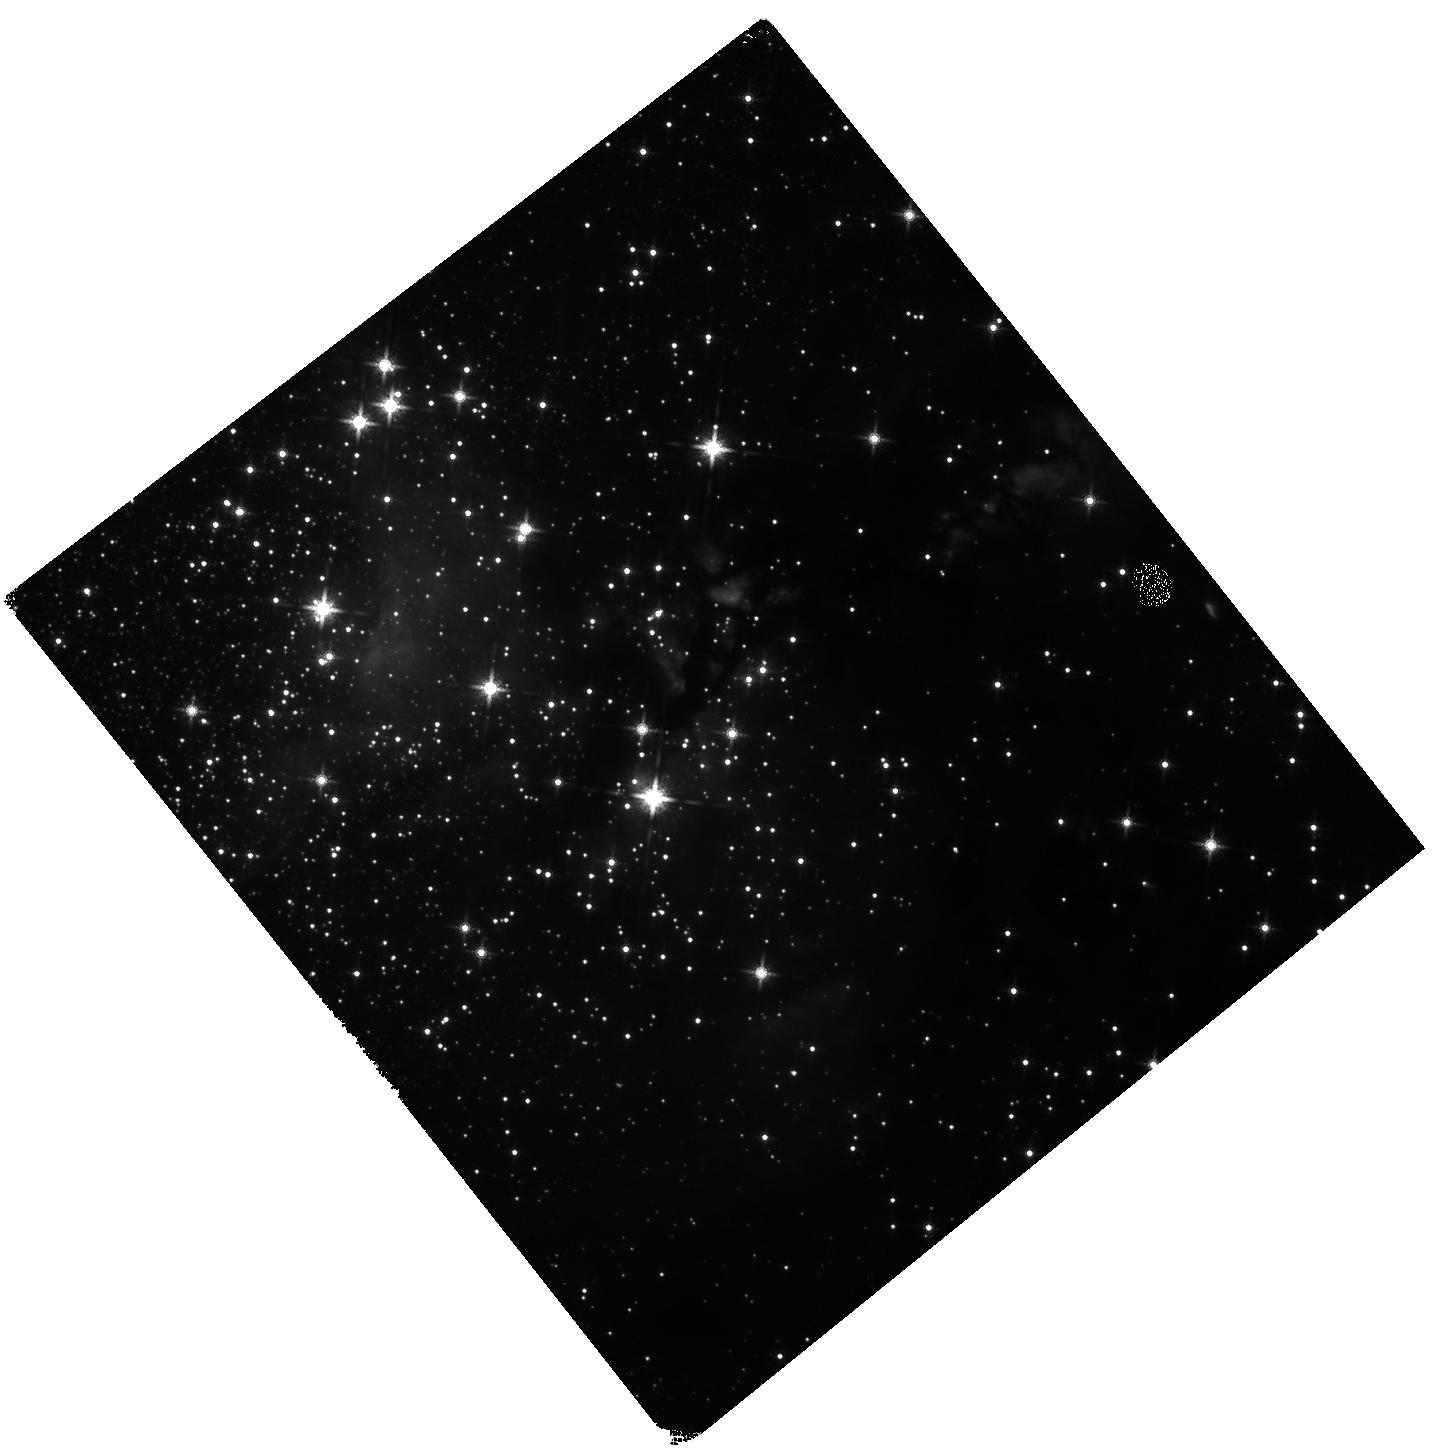
Target: G339.88-1.26
Instrument: WFC3/IR
Filter: F160W
Exposure: 6 min
Observation ID: hst_17928_02_wfc3_ir_f160w_ifjd02

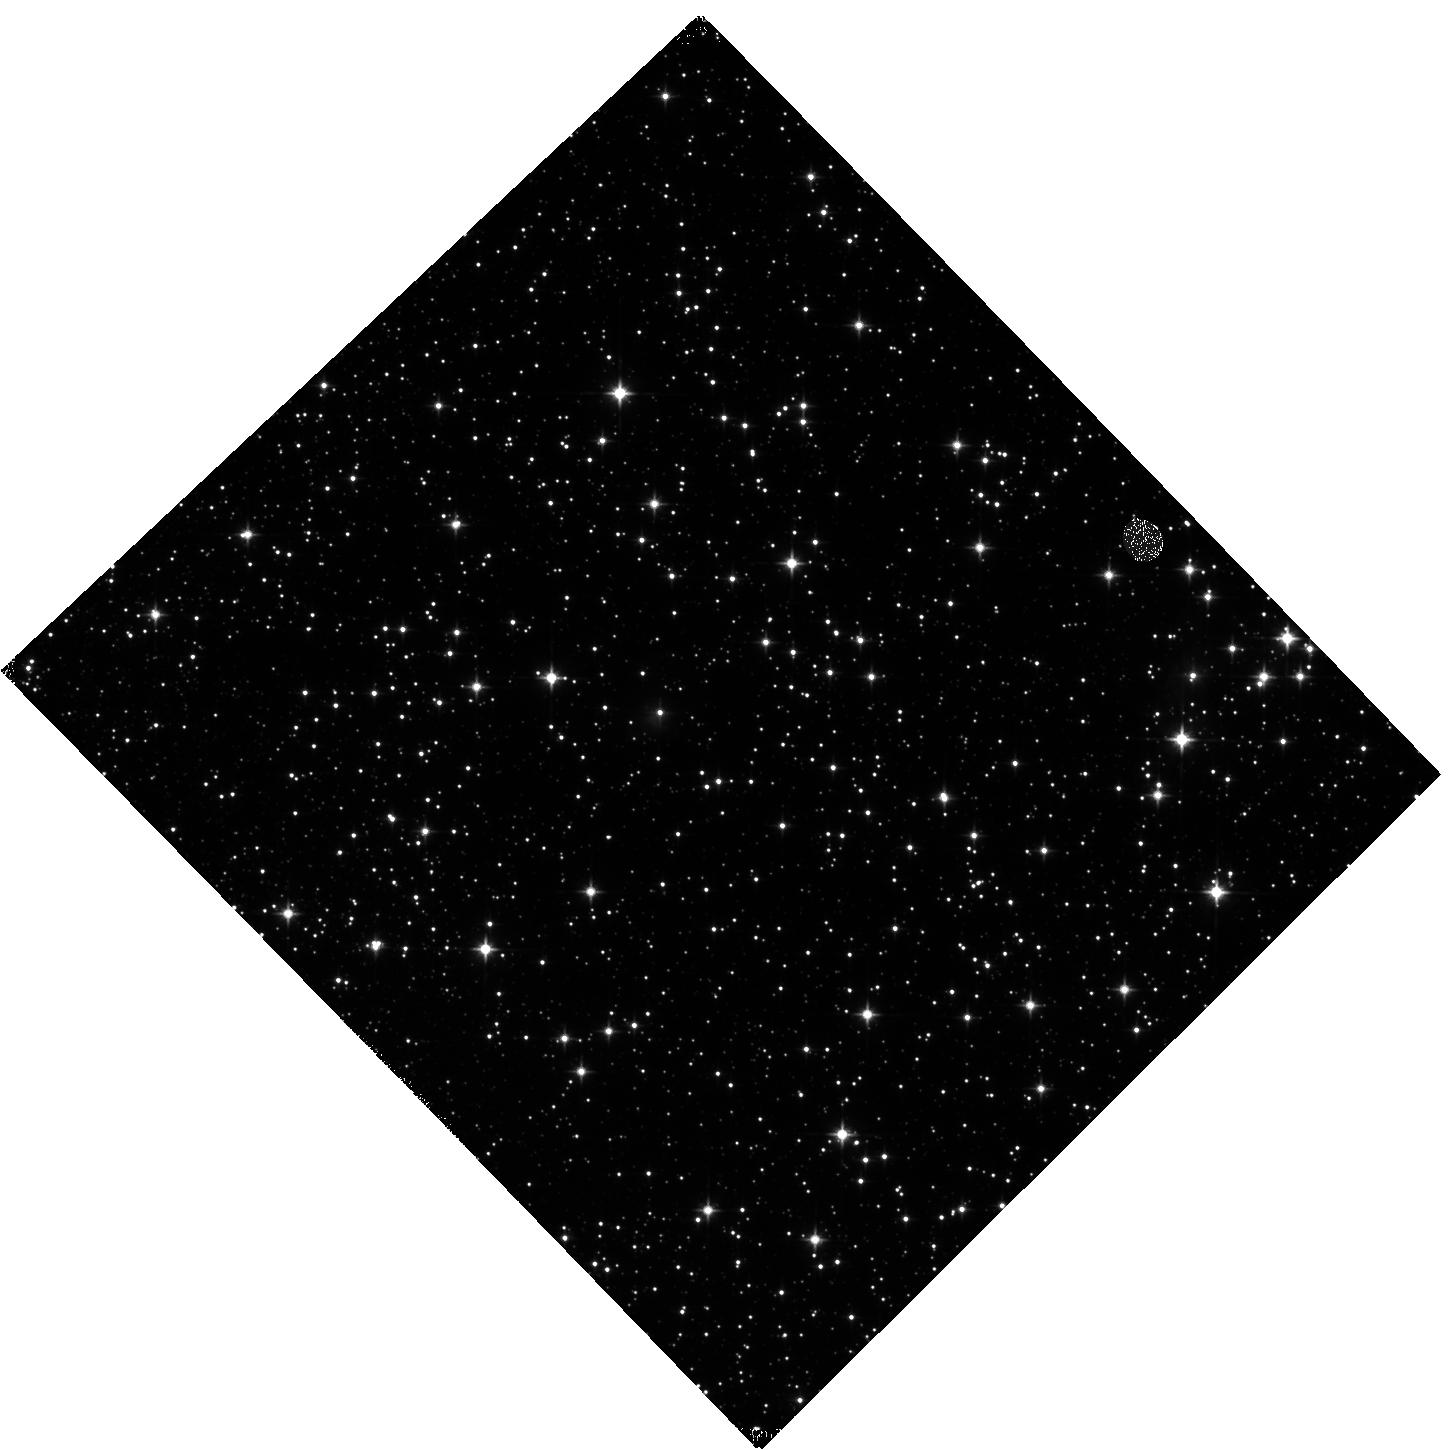
Target: G032.03+00.05
Instrument: WFC3/IR
Filter: F110W
Exposure: 5 min
Observation ID: hst_17928_03_wfc3_ir_f110w_ifjd03

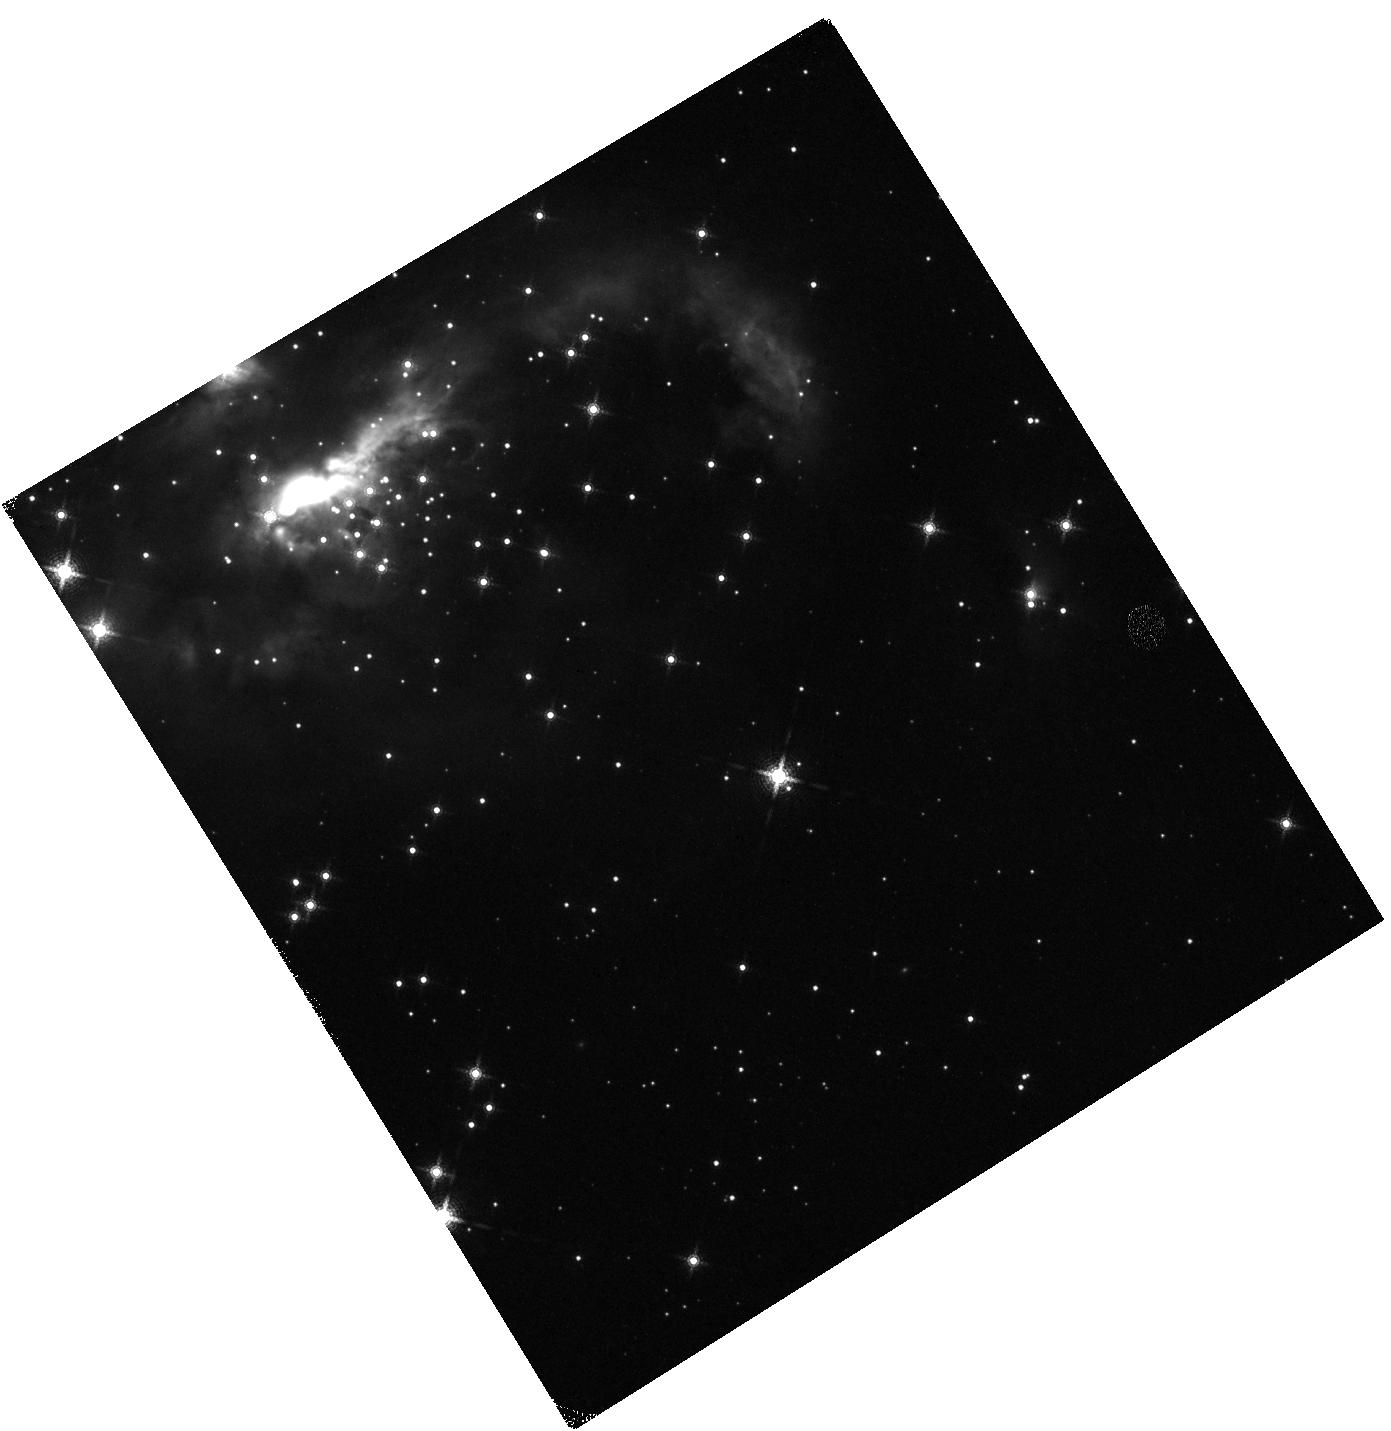
Target: IRAS07299-1651
Instrument: WFC3/IR
Filter: F164N
Exposure: 15 min
Observation ID: hst_17928_01_wfc3_ir_f164n_ifjd01

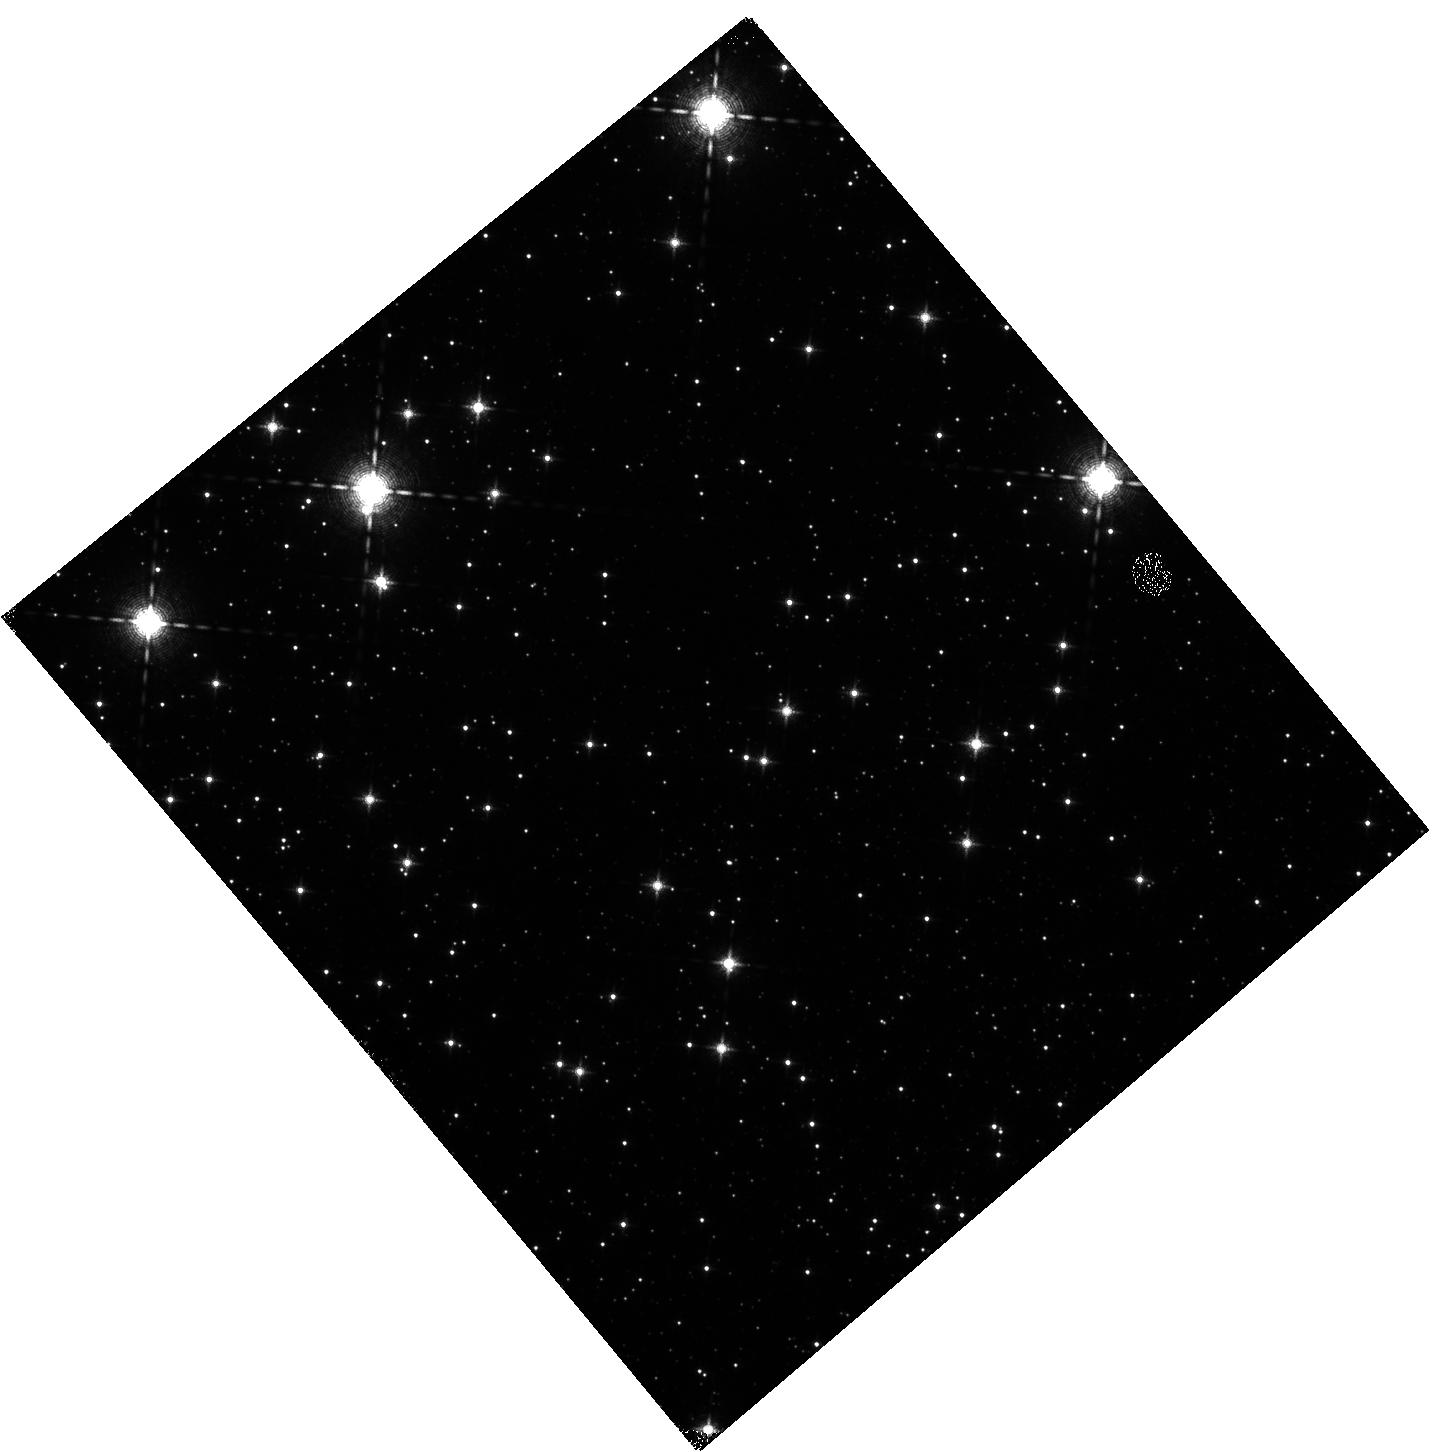
Target: G028.20-00.05
Instrument: WFC3/IR
Filter: F128N
Exposure: 12 min
Observation ID: hst_17928_04_wfc3_ir_f128n_ifjd04

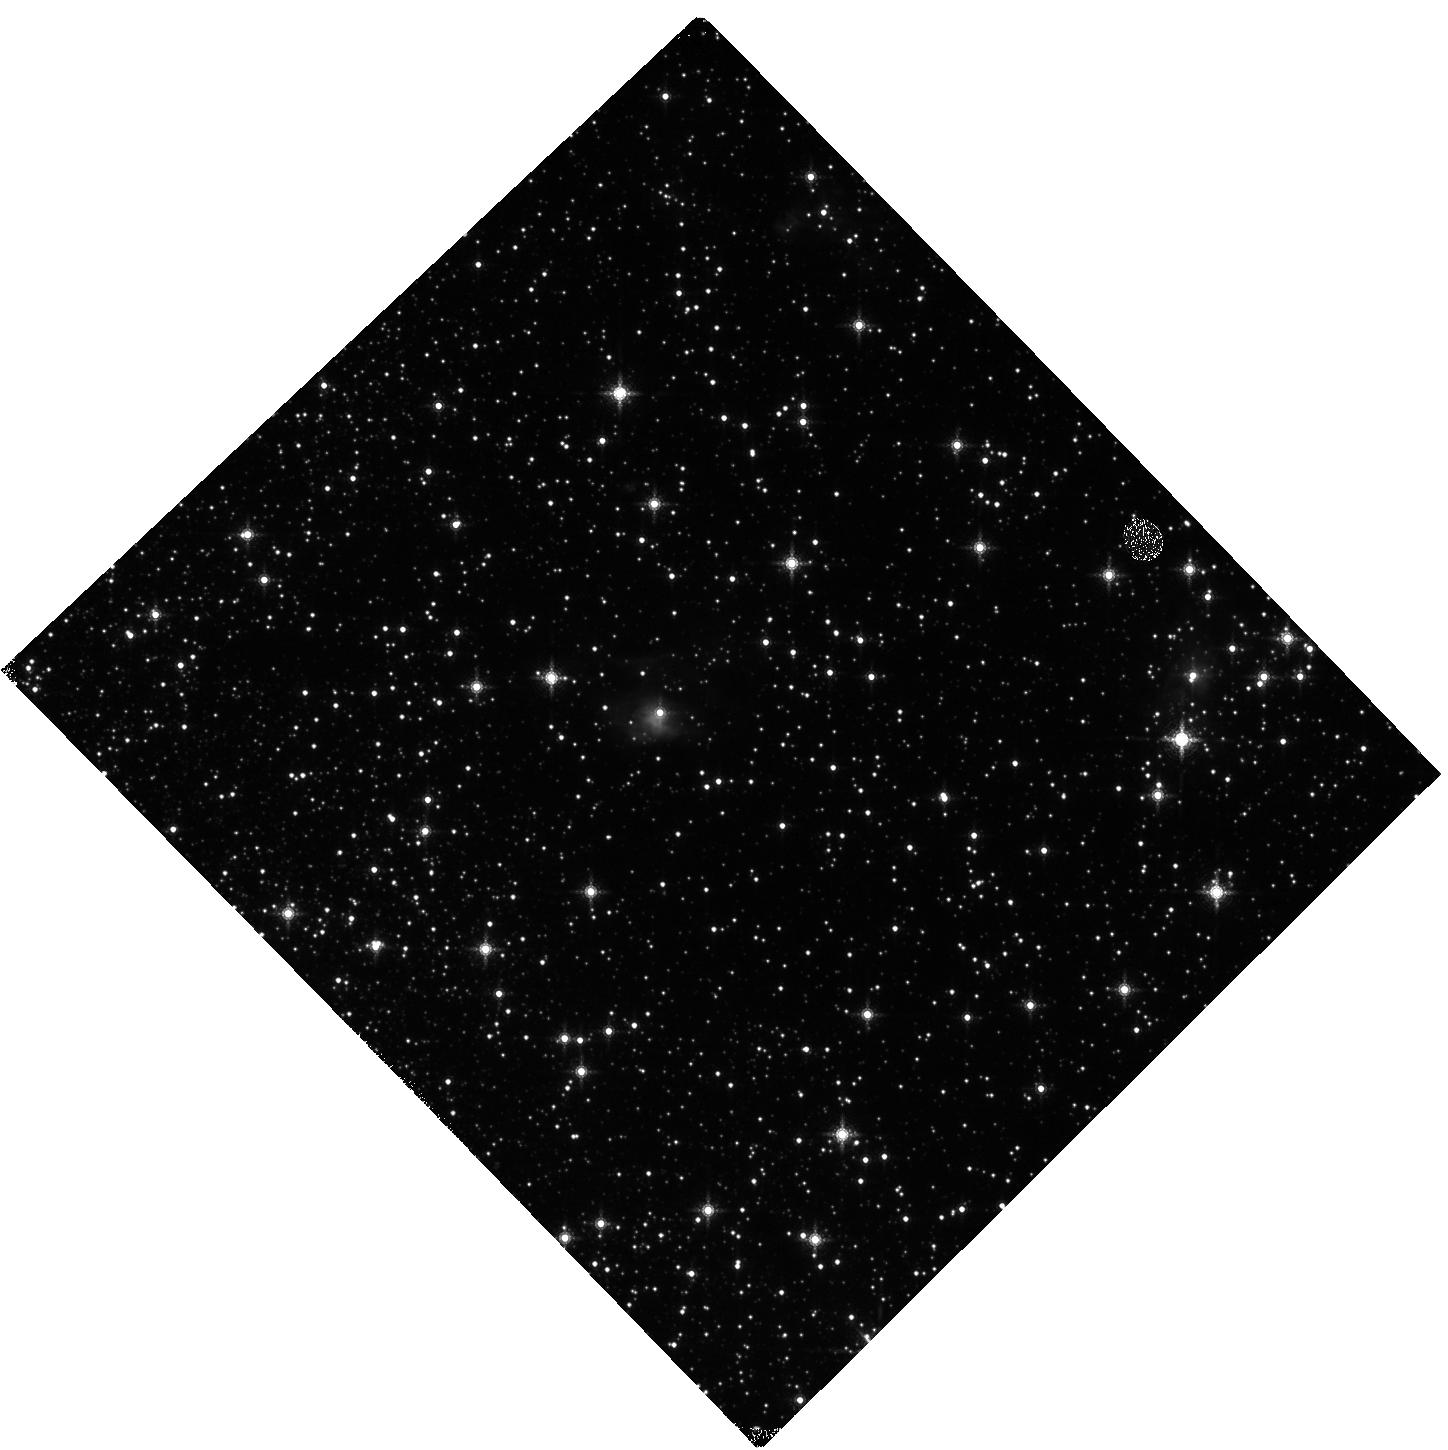
Target: G032.03+00.05
Instrument: WFC3/IR
Filter: F164N
Exposure: 15 min
Observation ID: hst_17928_03_wfc3_ir_f164n_ifjd03

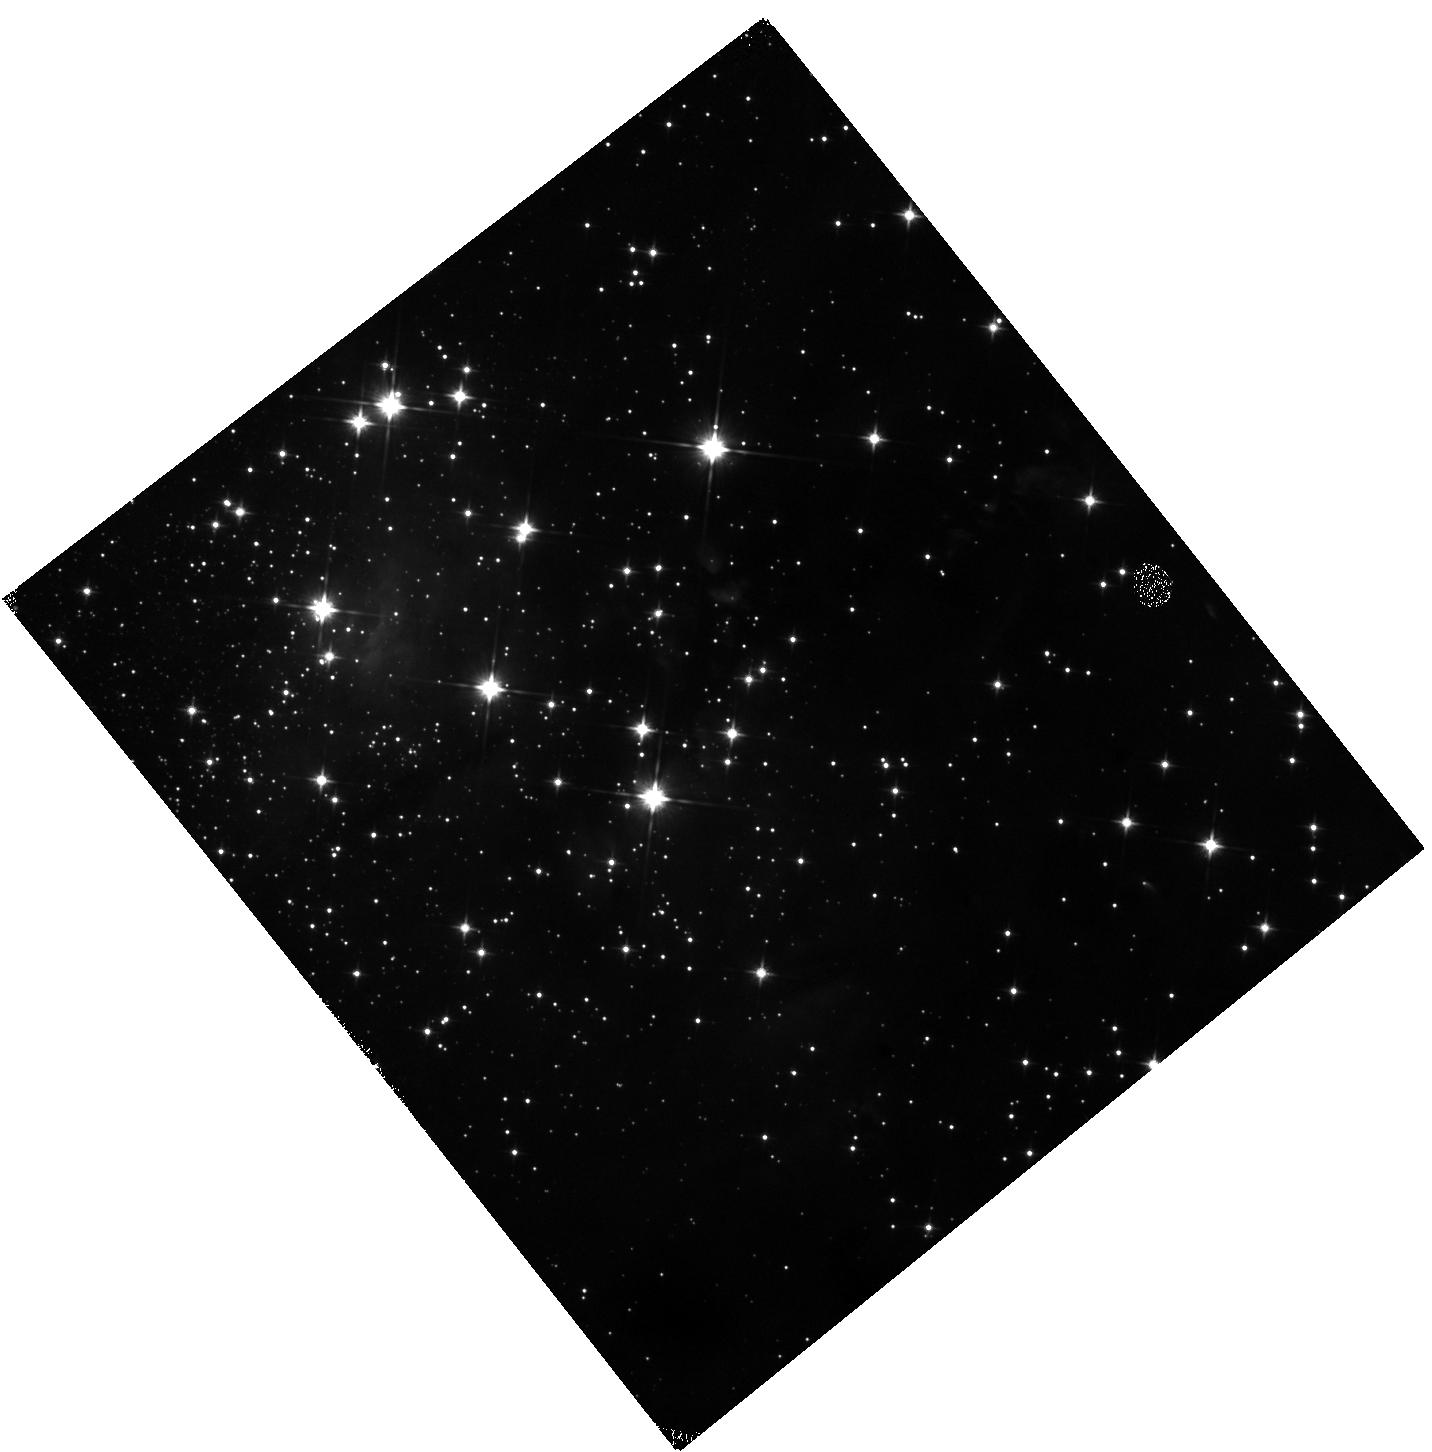
Target: G339.88-1.26
Instrument: WFC3/IR
Filter: F110W
Exposure: 5 min
Observation ID: hst_17928_02_wfc3_ir_f110w_ifjd02

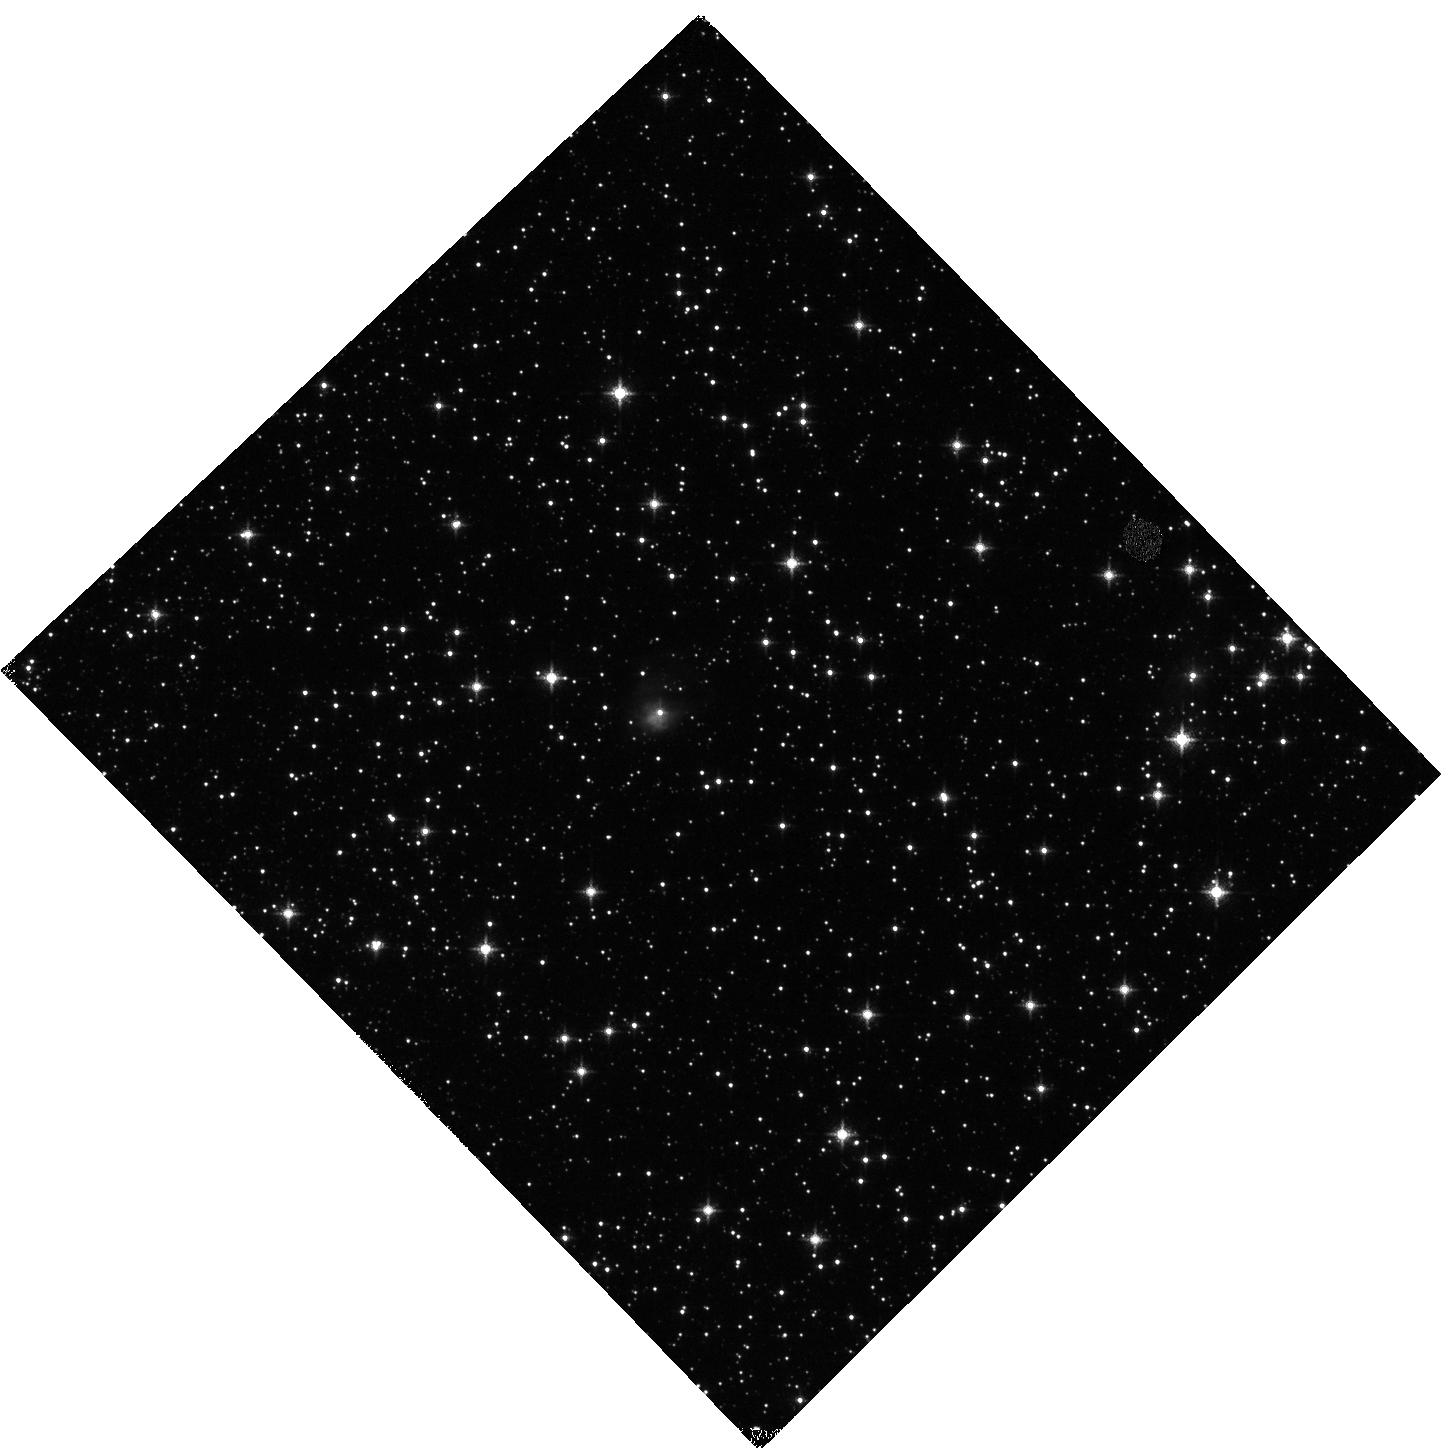
Target: G032.03+00.05
Instrument: WFC3/IR
Filter: F128N
Exposure: 12 min
Observation ID: hst_17928_03_wfc3_ir_f128n_ifjd03

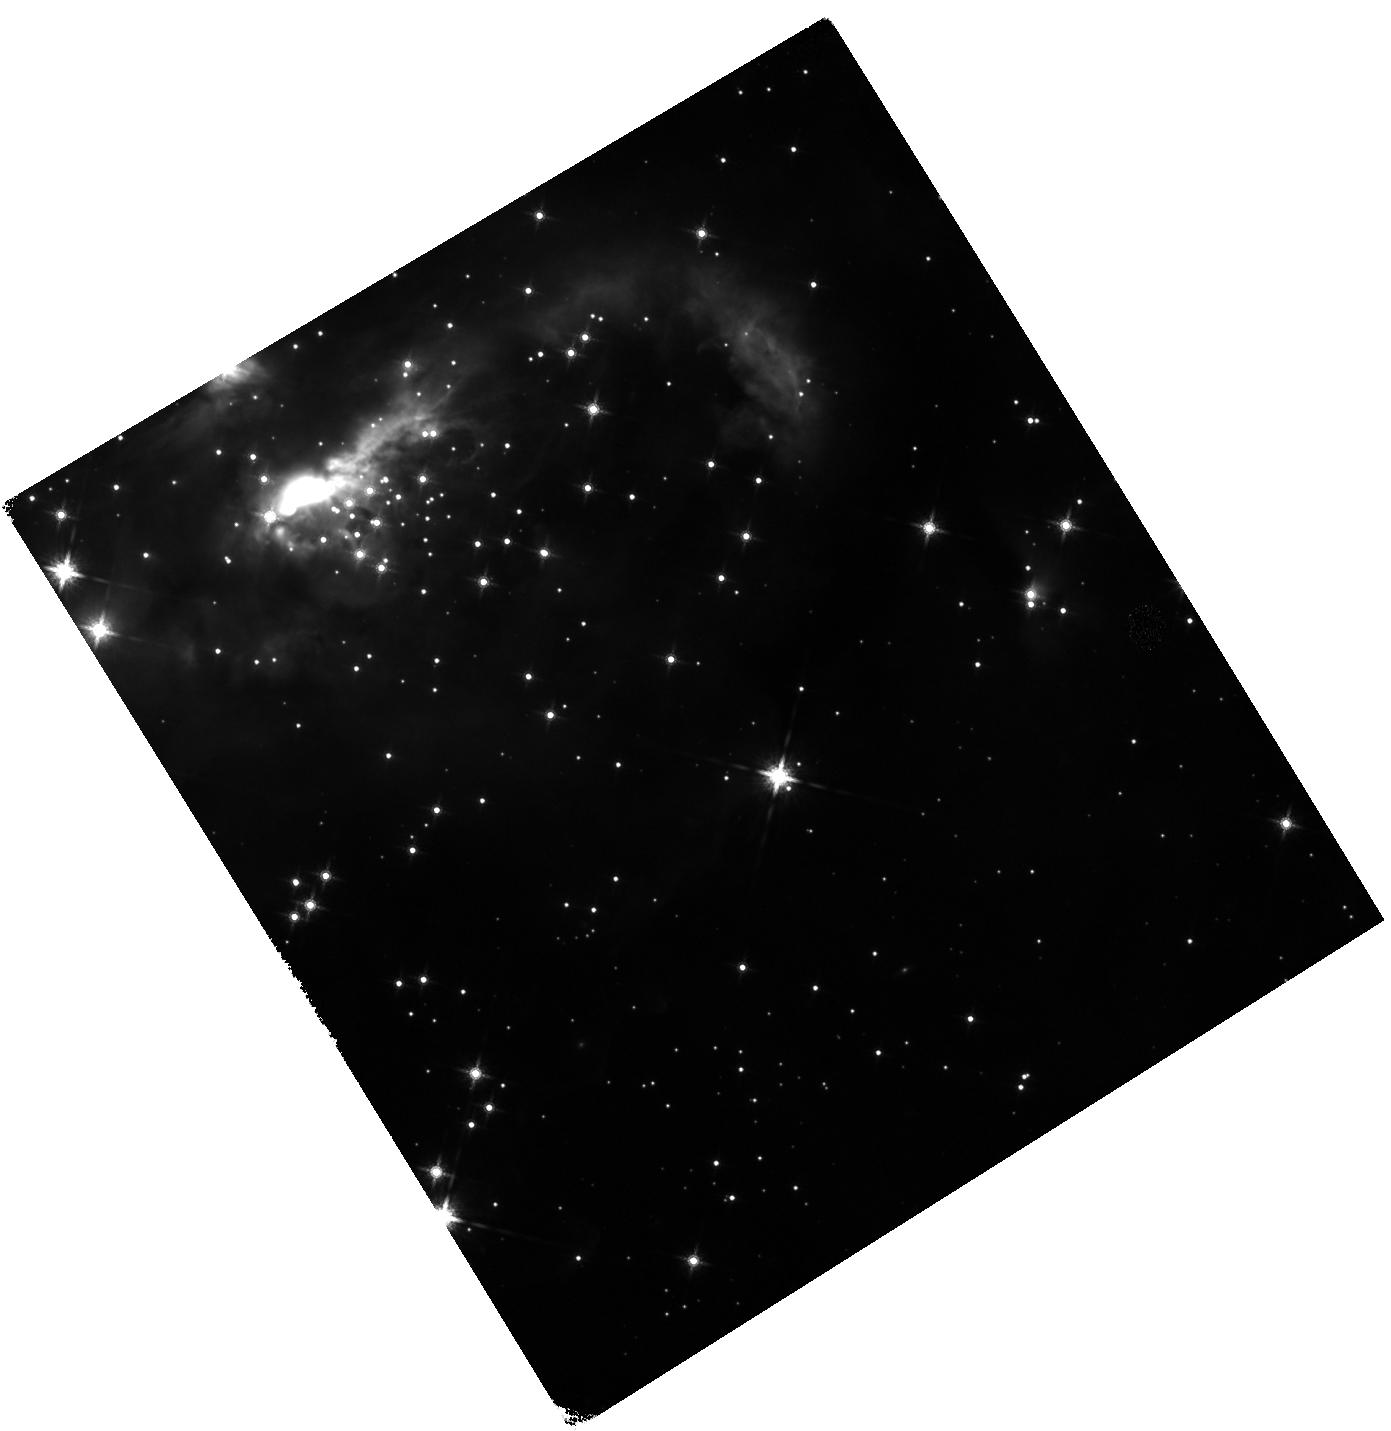
Target: IRAS07299-1651
Instrument: WFC3/IR
Filter: F160W
Exposure: 6 min
Observation ID: hst_17928_01_wfc3_ir_f160w_ifjd01

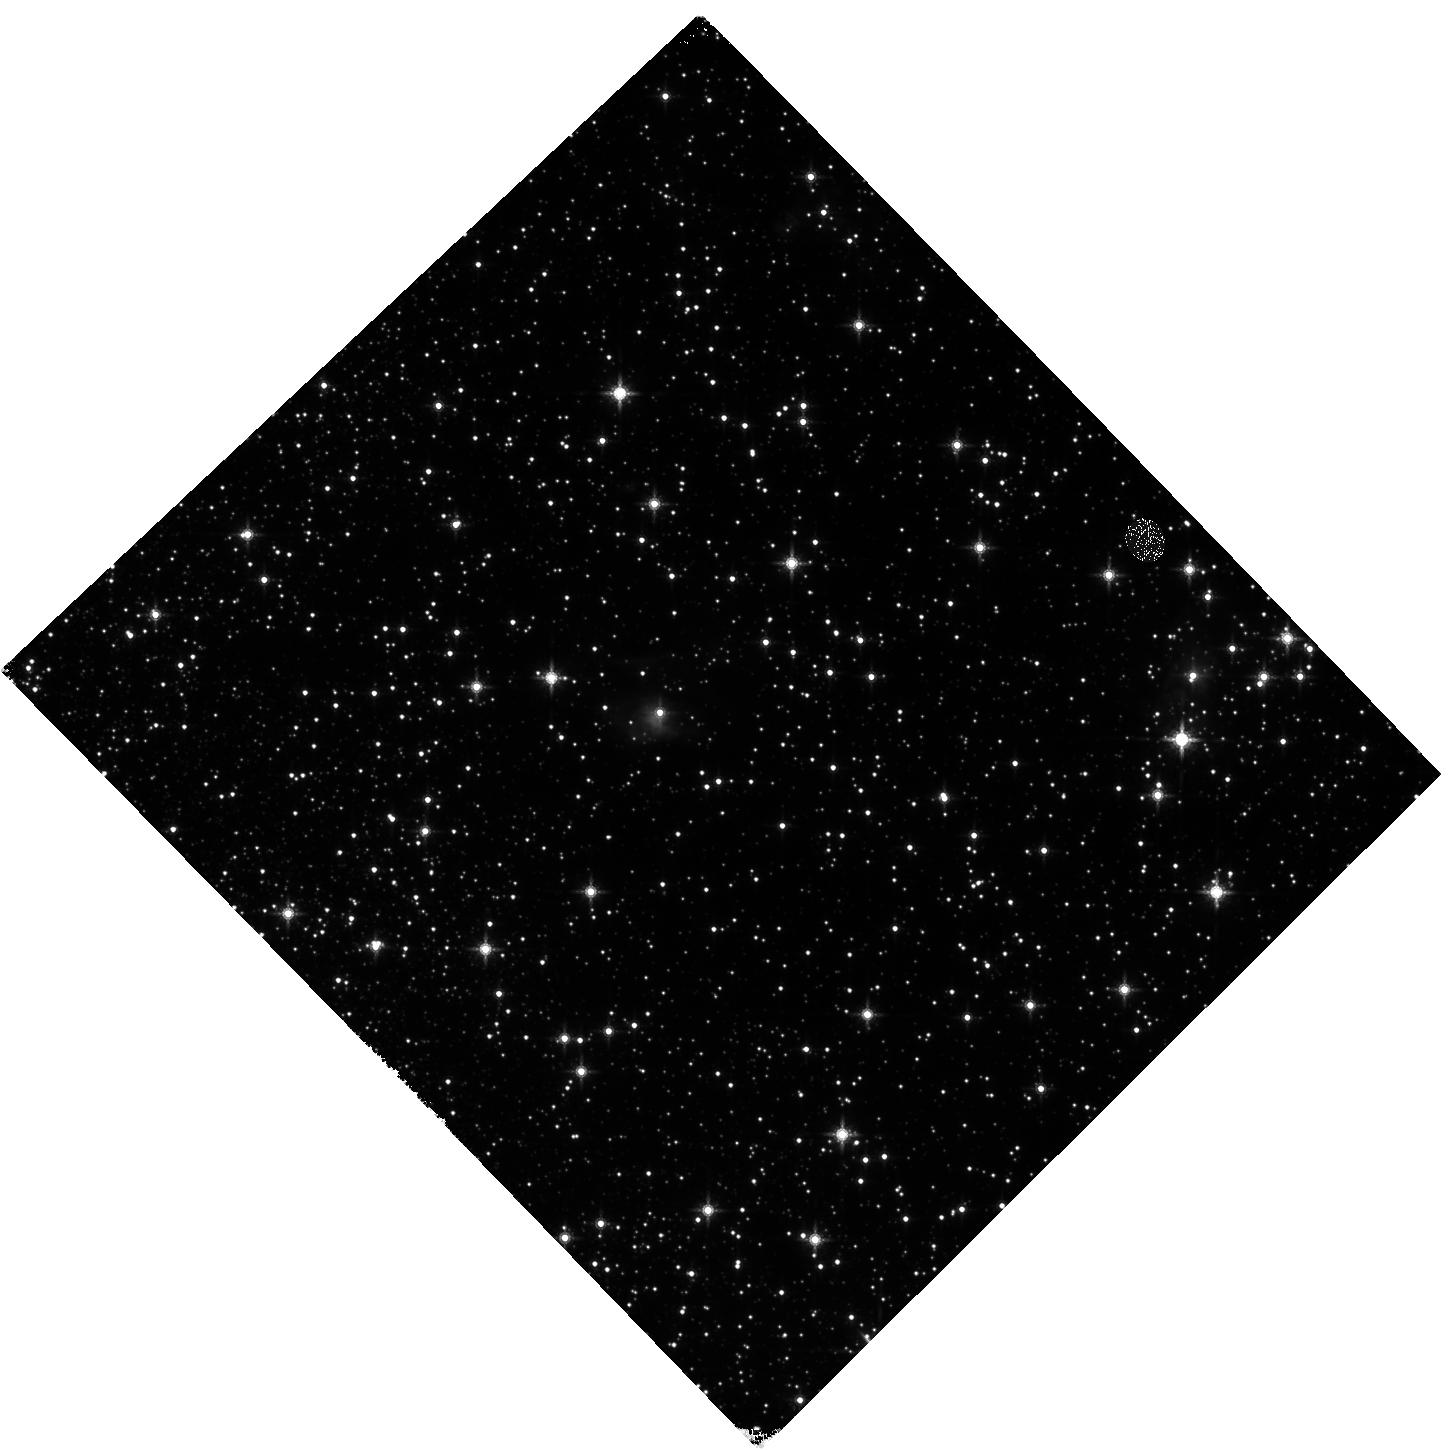
Target: G032.03+00.05
Instrument: WFC3/IR
Filter: F160W
Exposure: 6 min
Observation ID: hst_17928_03_wfc3_ir_f160w_ifjd03

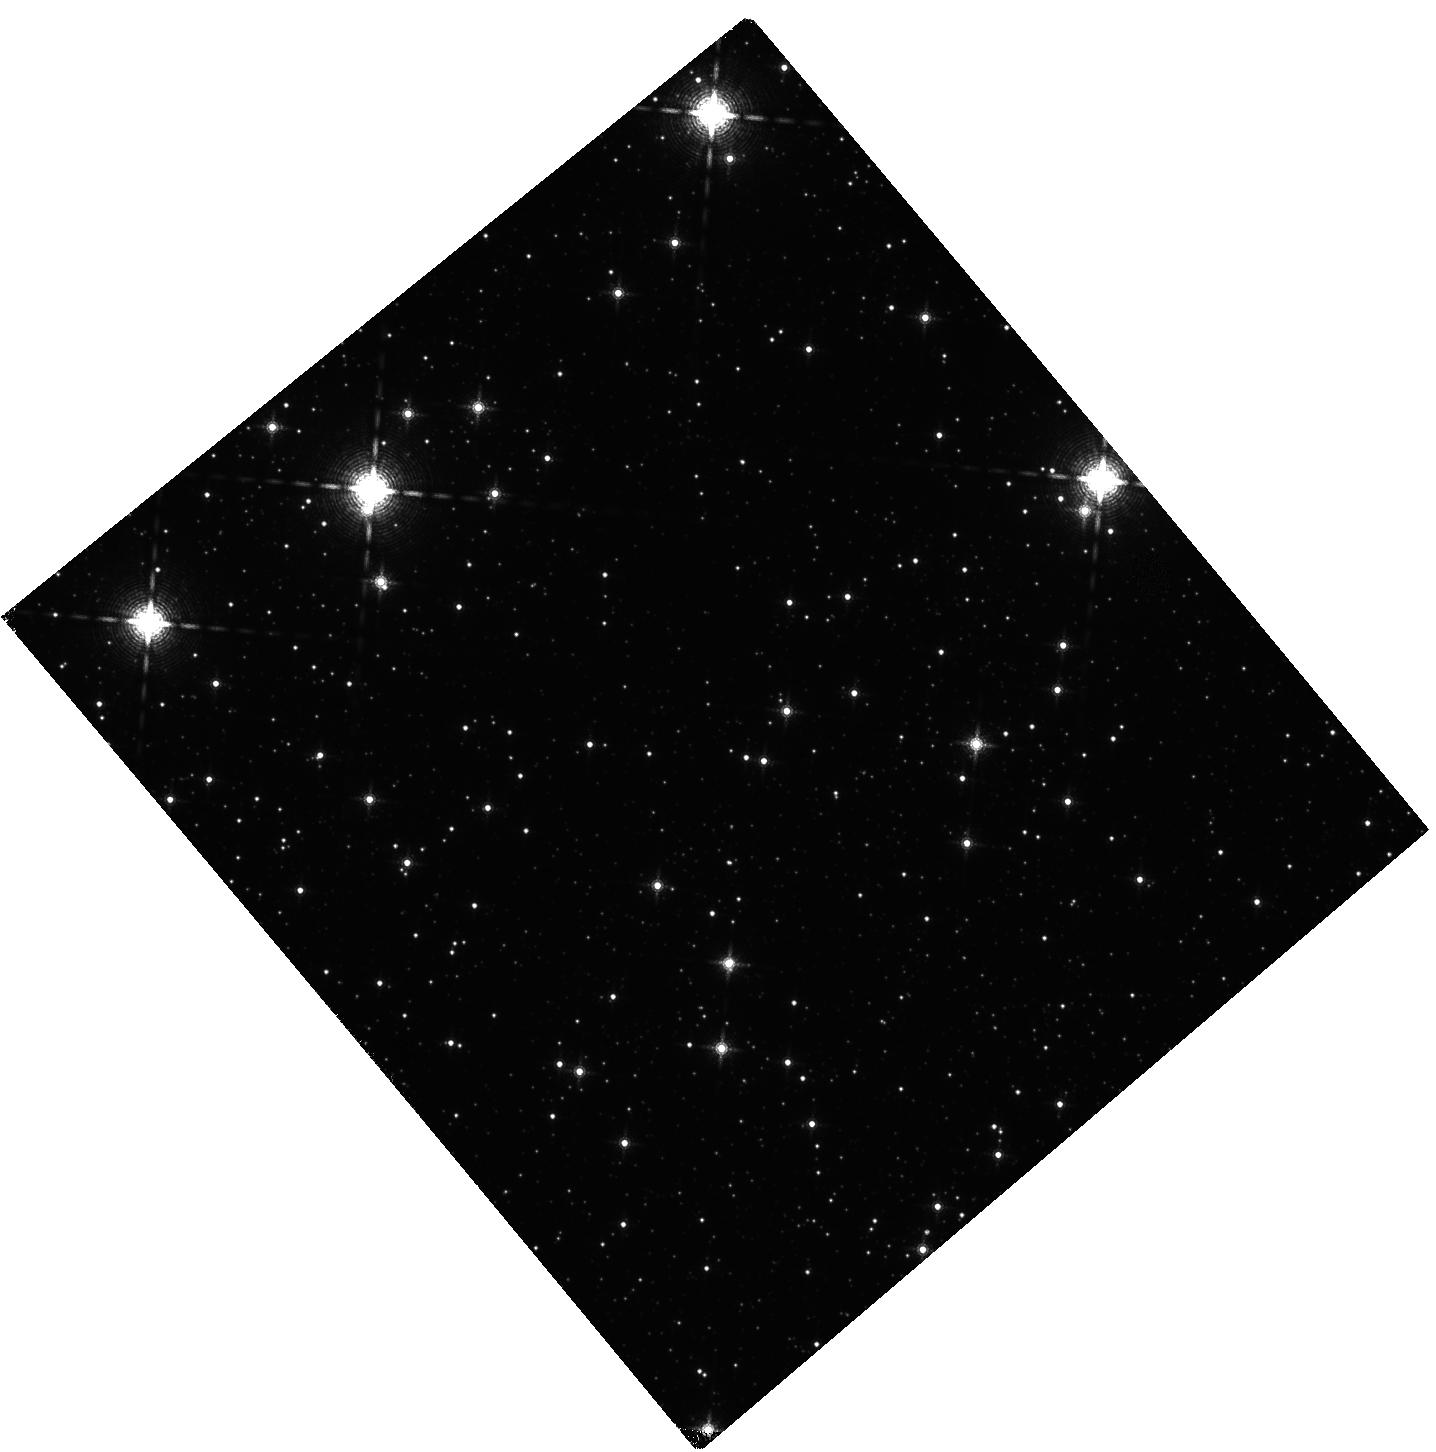
Target: G028.20-00.05
Instrument: WFC3/IR
Filter: F164N
Exposure: 15 min
Observation ID: hst_17928_04_wfc3_ir_f164n_ifjd04

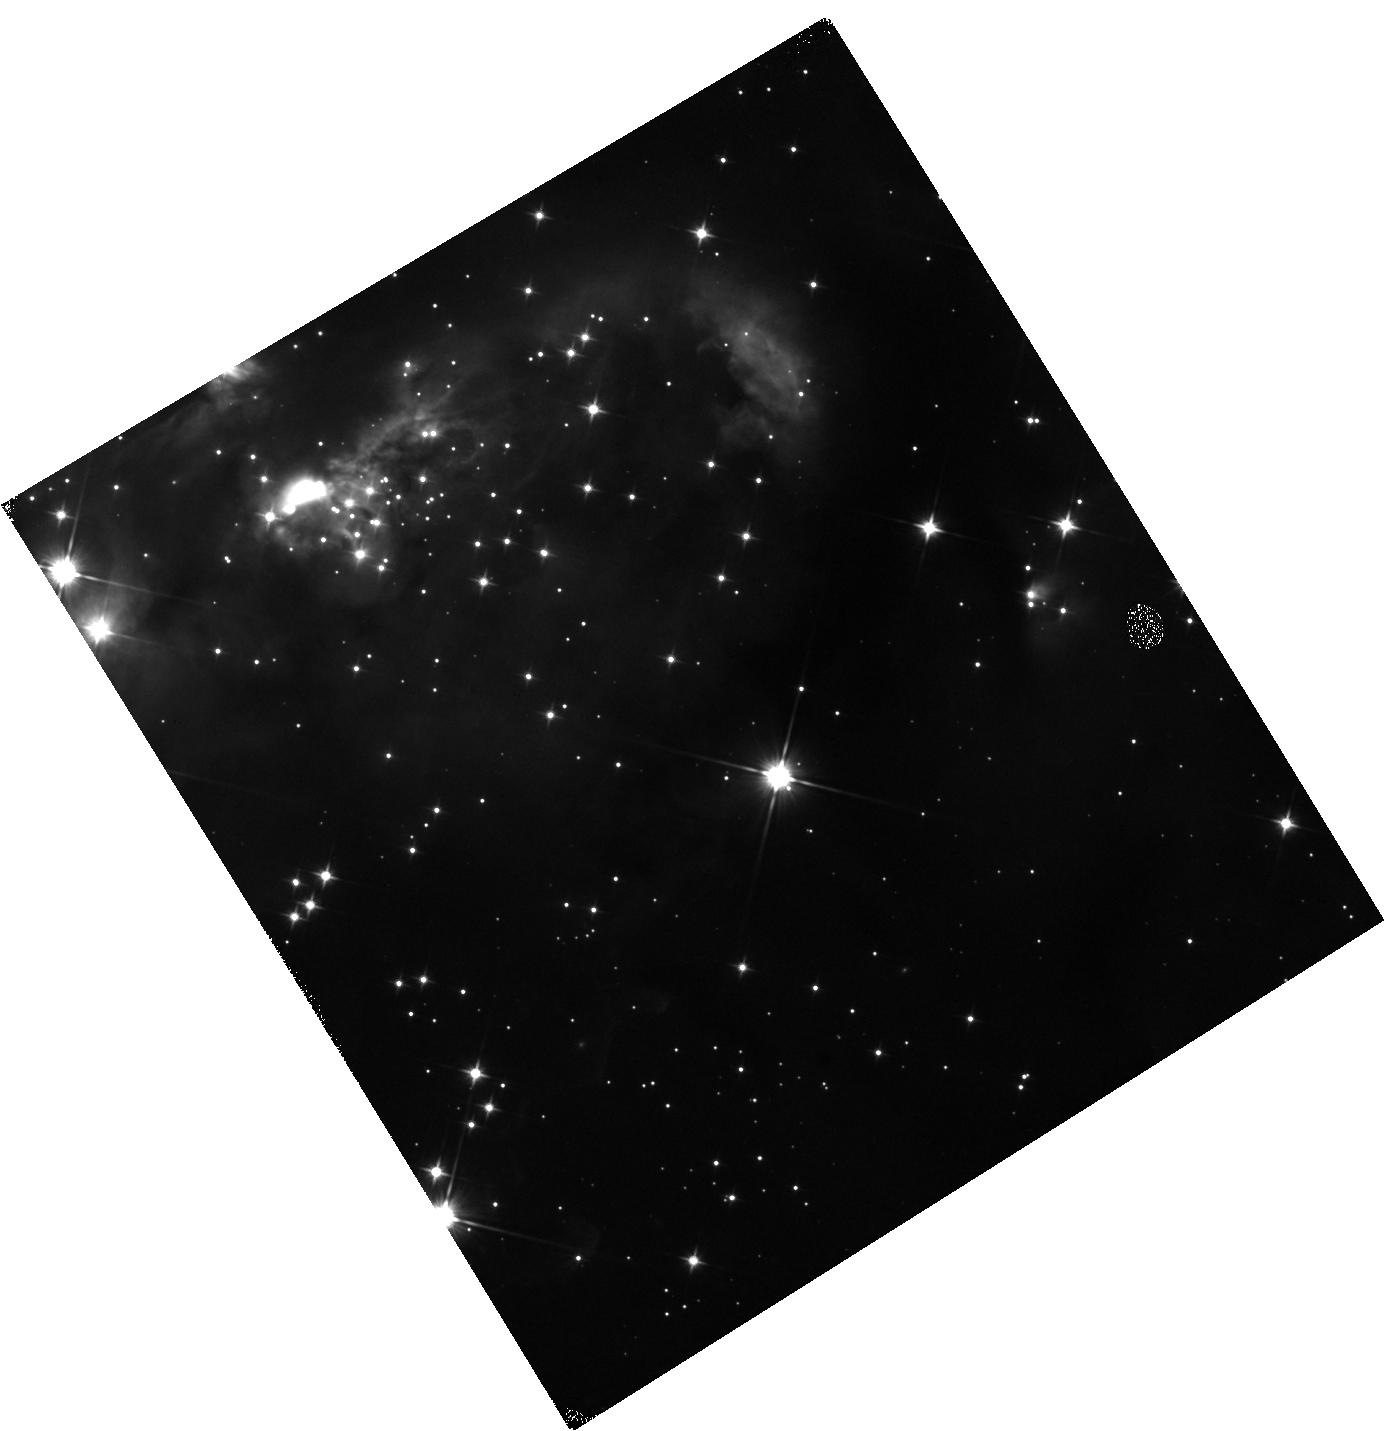
Target: IRAS07299-1651
Instrument: WFC3/IR
Filter: F110W
Exposure: 5 min
Observation ID: hst_17928_01_wfc3_ir_f110w_ifjd01

Return to Eden: Massive Star Formation in the Time Domain (PI: Fedriani, Ruben)

Massive stars announce their birth with accretion powered fireworks, piercing powerful jets through their natal clouds. Lower-mass sibling stars dance around the cradle, swirling and sparkling in its deep gravitational well. Here we propose to survey this activity with a return to four massive protostellar systems, first observed by HST WFC3/IR in 2016. Combined with existing archival data, this will then yield a total sample of seven sources with such two-epoch observations. Protostellar jets are expected to have terminal velocities similar to the escape speed of their launching region from the inner disk near the protostellar surface, which can be greater than 1000 km/s. We will accurately measure the plane of sky speeds and directions of jet knots, especially as traced by [FeII]. These measurements will be combined with ancillary NIR spectroscopic data to yield the most complete kinematic characterization of these massive protostellar outflows, providing powerful diagnostics of the massive star formation process. The flux variability of the jet knots, scattered light from the massive protostar, and from low-mass YSOs will also be studied, delivering crucial measures of outflow and accretion variability. To achieve these science goals requires precise photometric measurements with HST-WFC3/IR for direct comparison with the earlier epoch images.